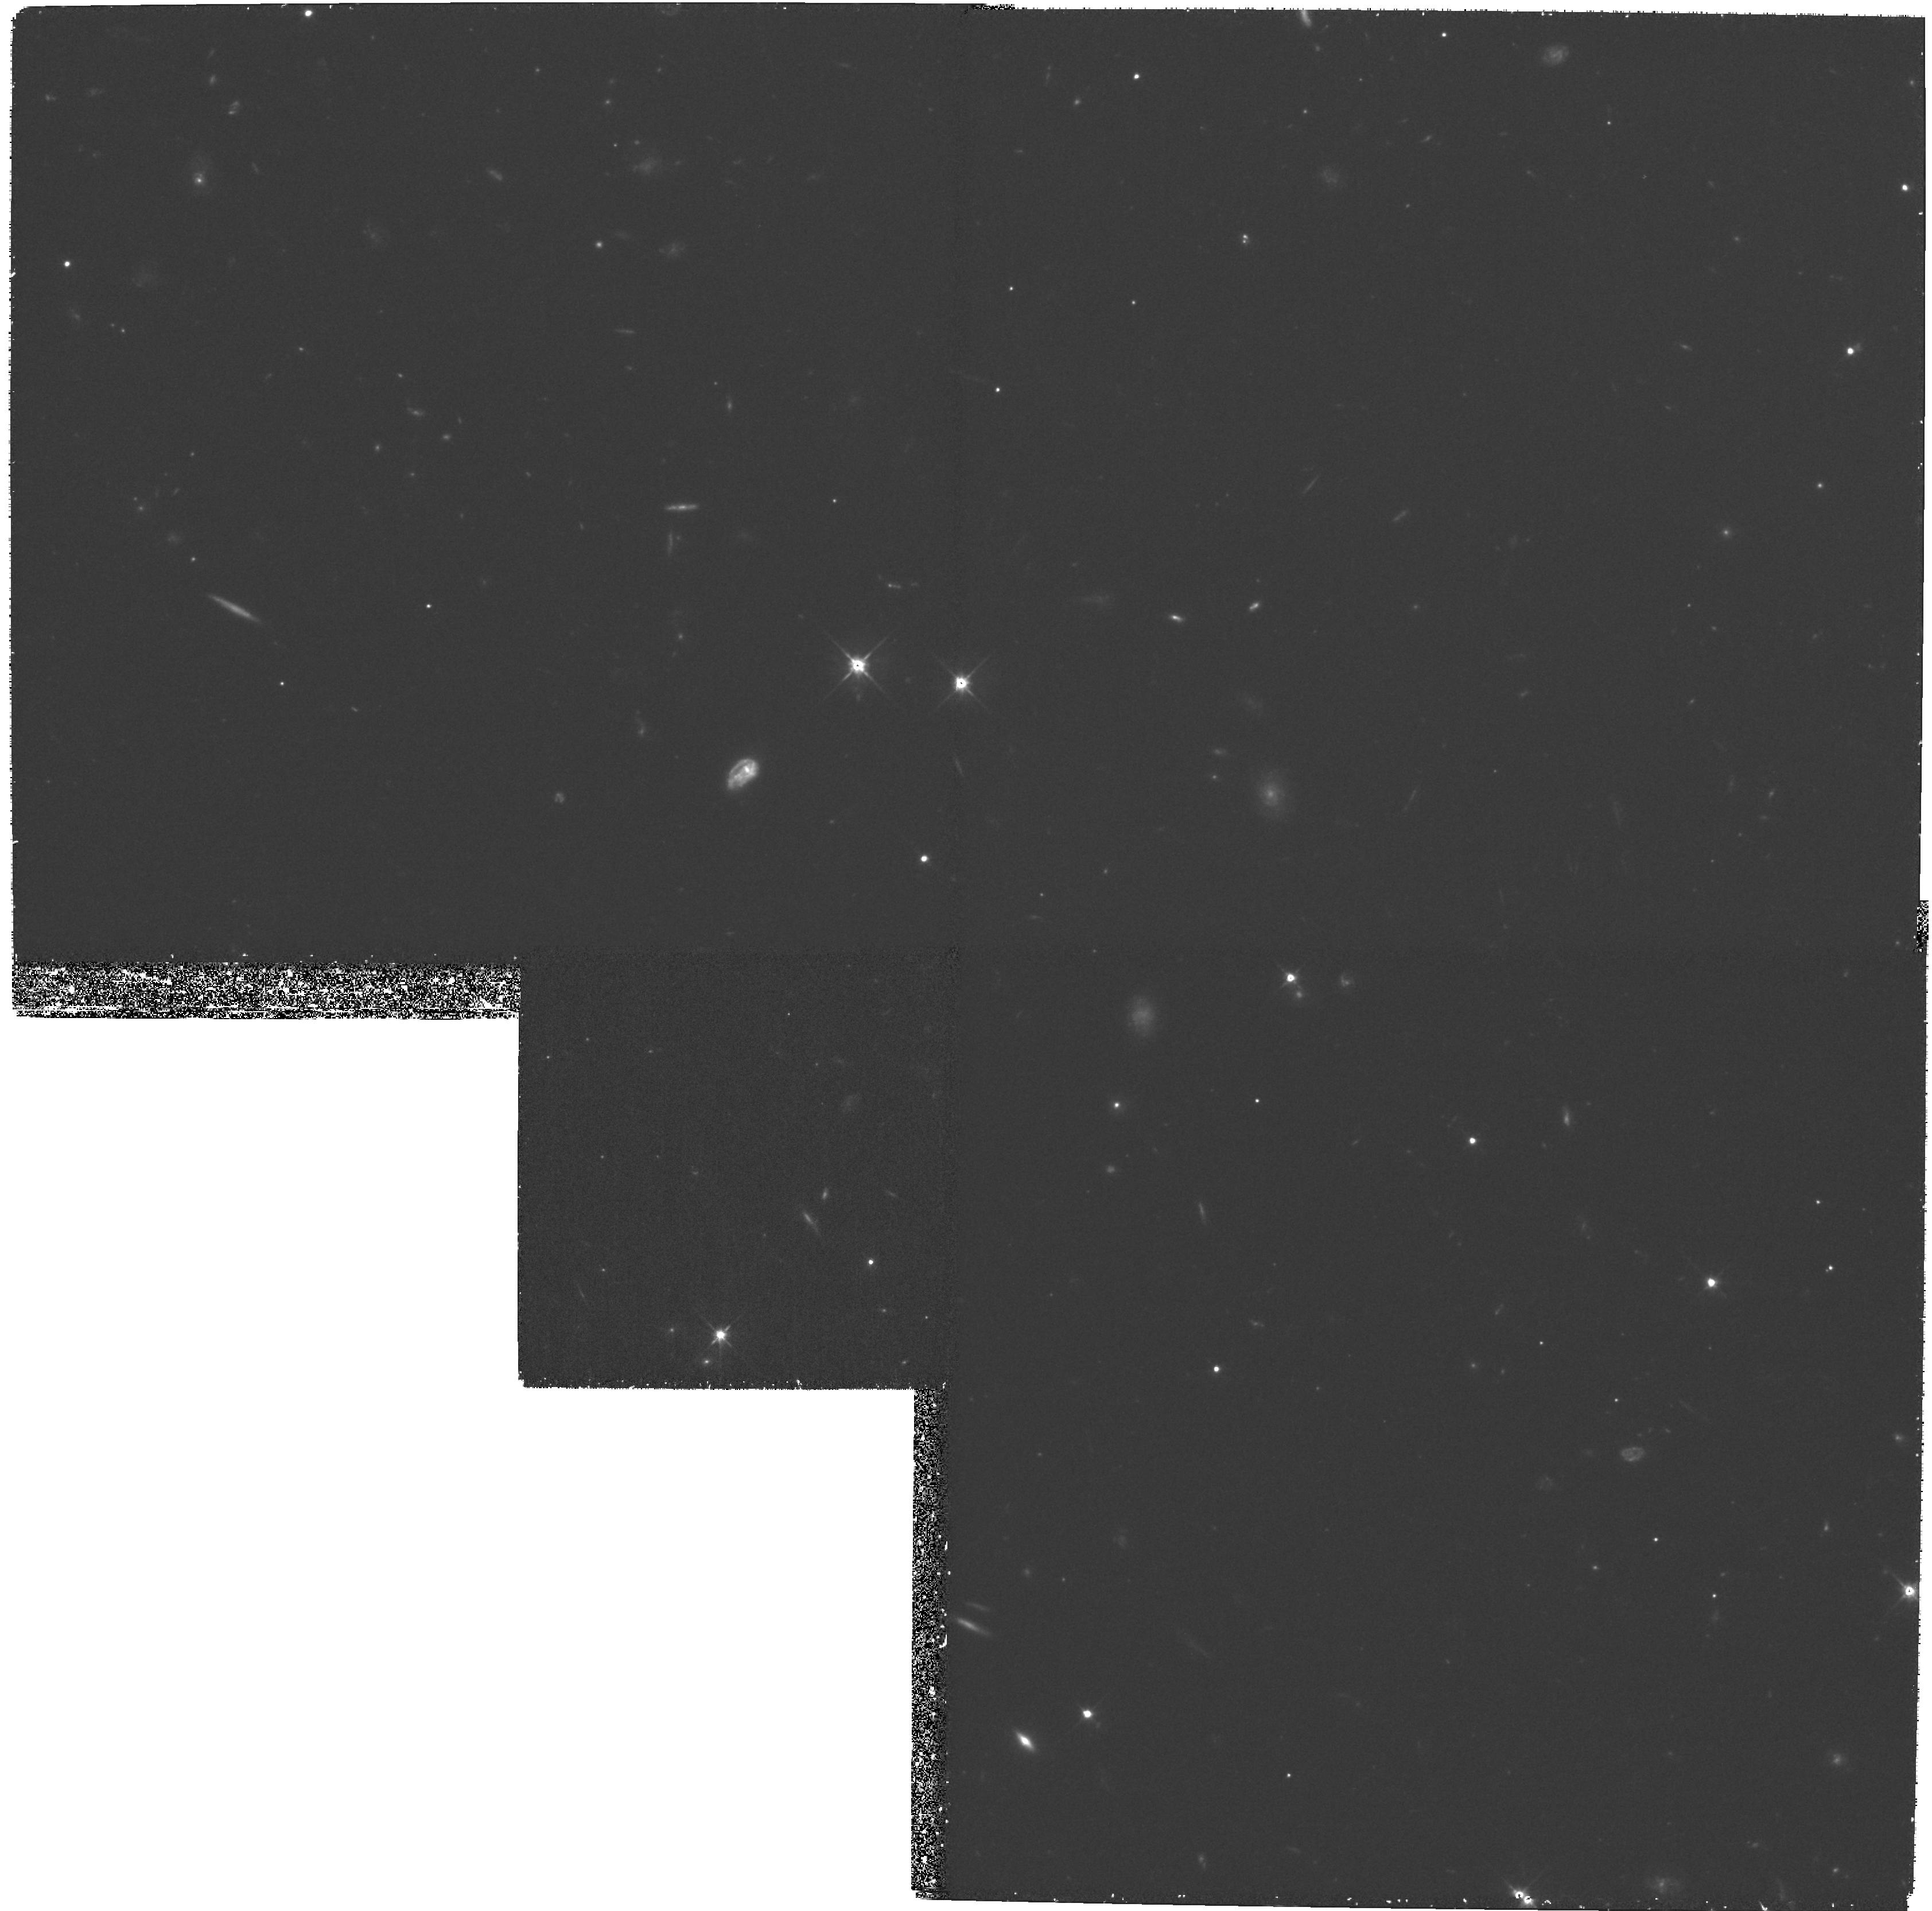
Target: GAL-CLUS-3C336-POS5
Instrument: WFPC2/PC
Filter: F606W
Exposure: 1.8 h
Observation ID: hst_8220_05_wfpc2_pc_f606w_u5gt05

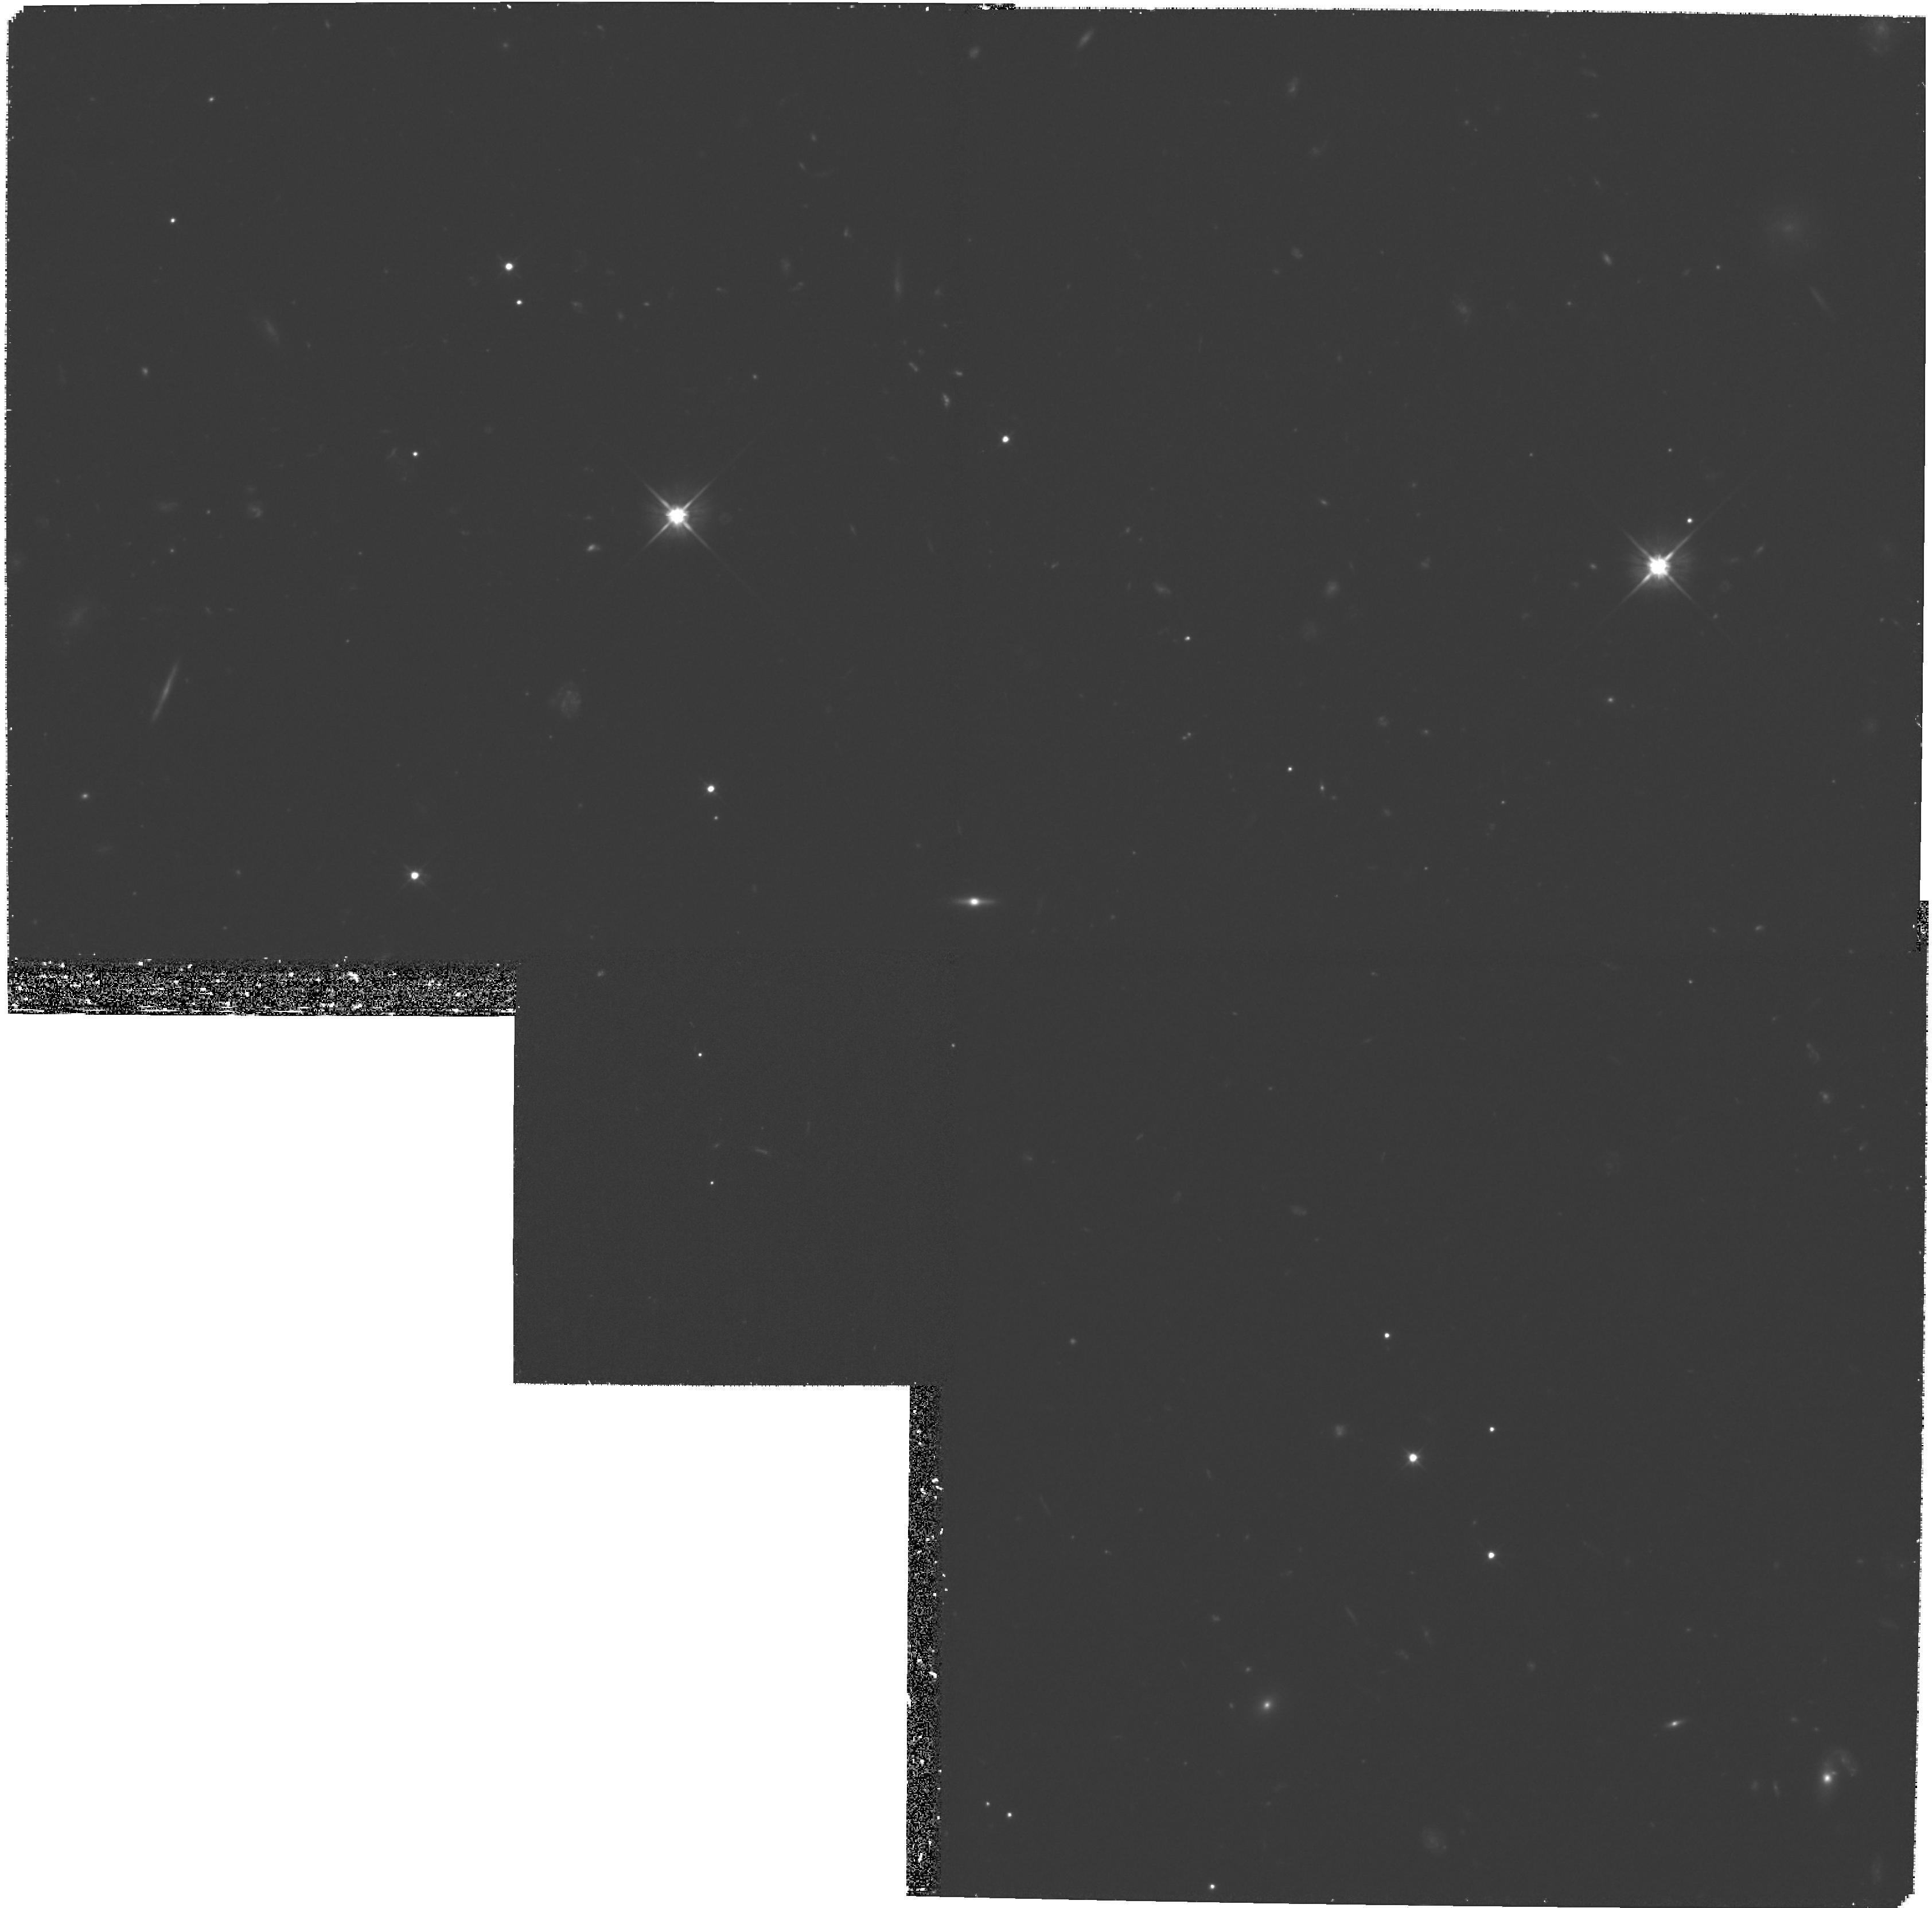
Target: GAL-CLUS-3C336-POS1
Instrument: WFPC2/PC
Filter: F606W
Exposure: 1.8 h
Observation ID: hst_8220_51_wfpc2_pc_f606w_u5gt51

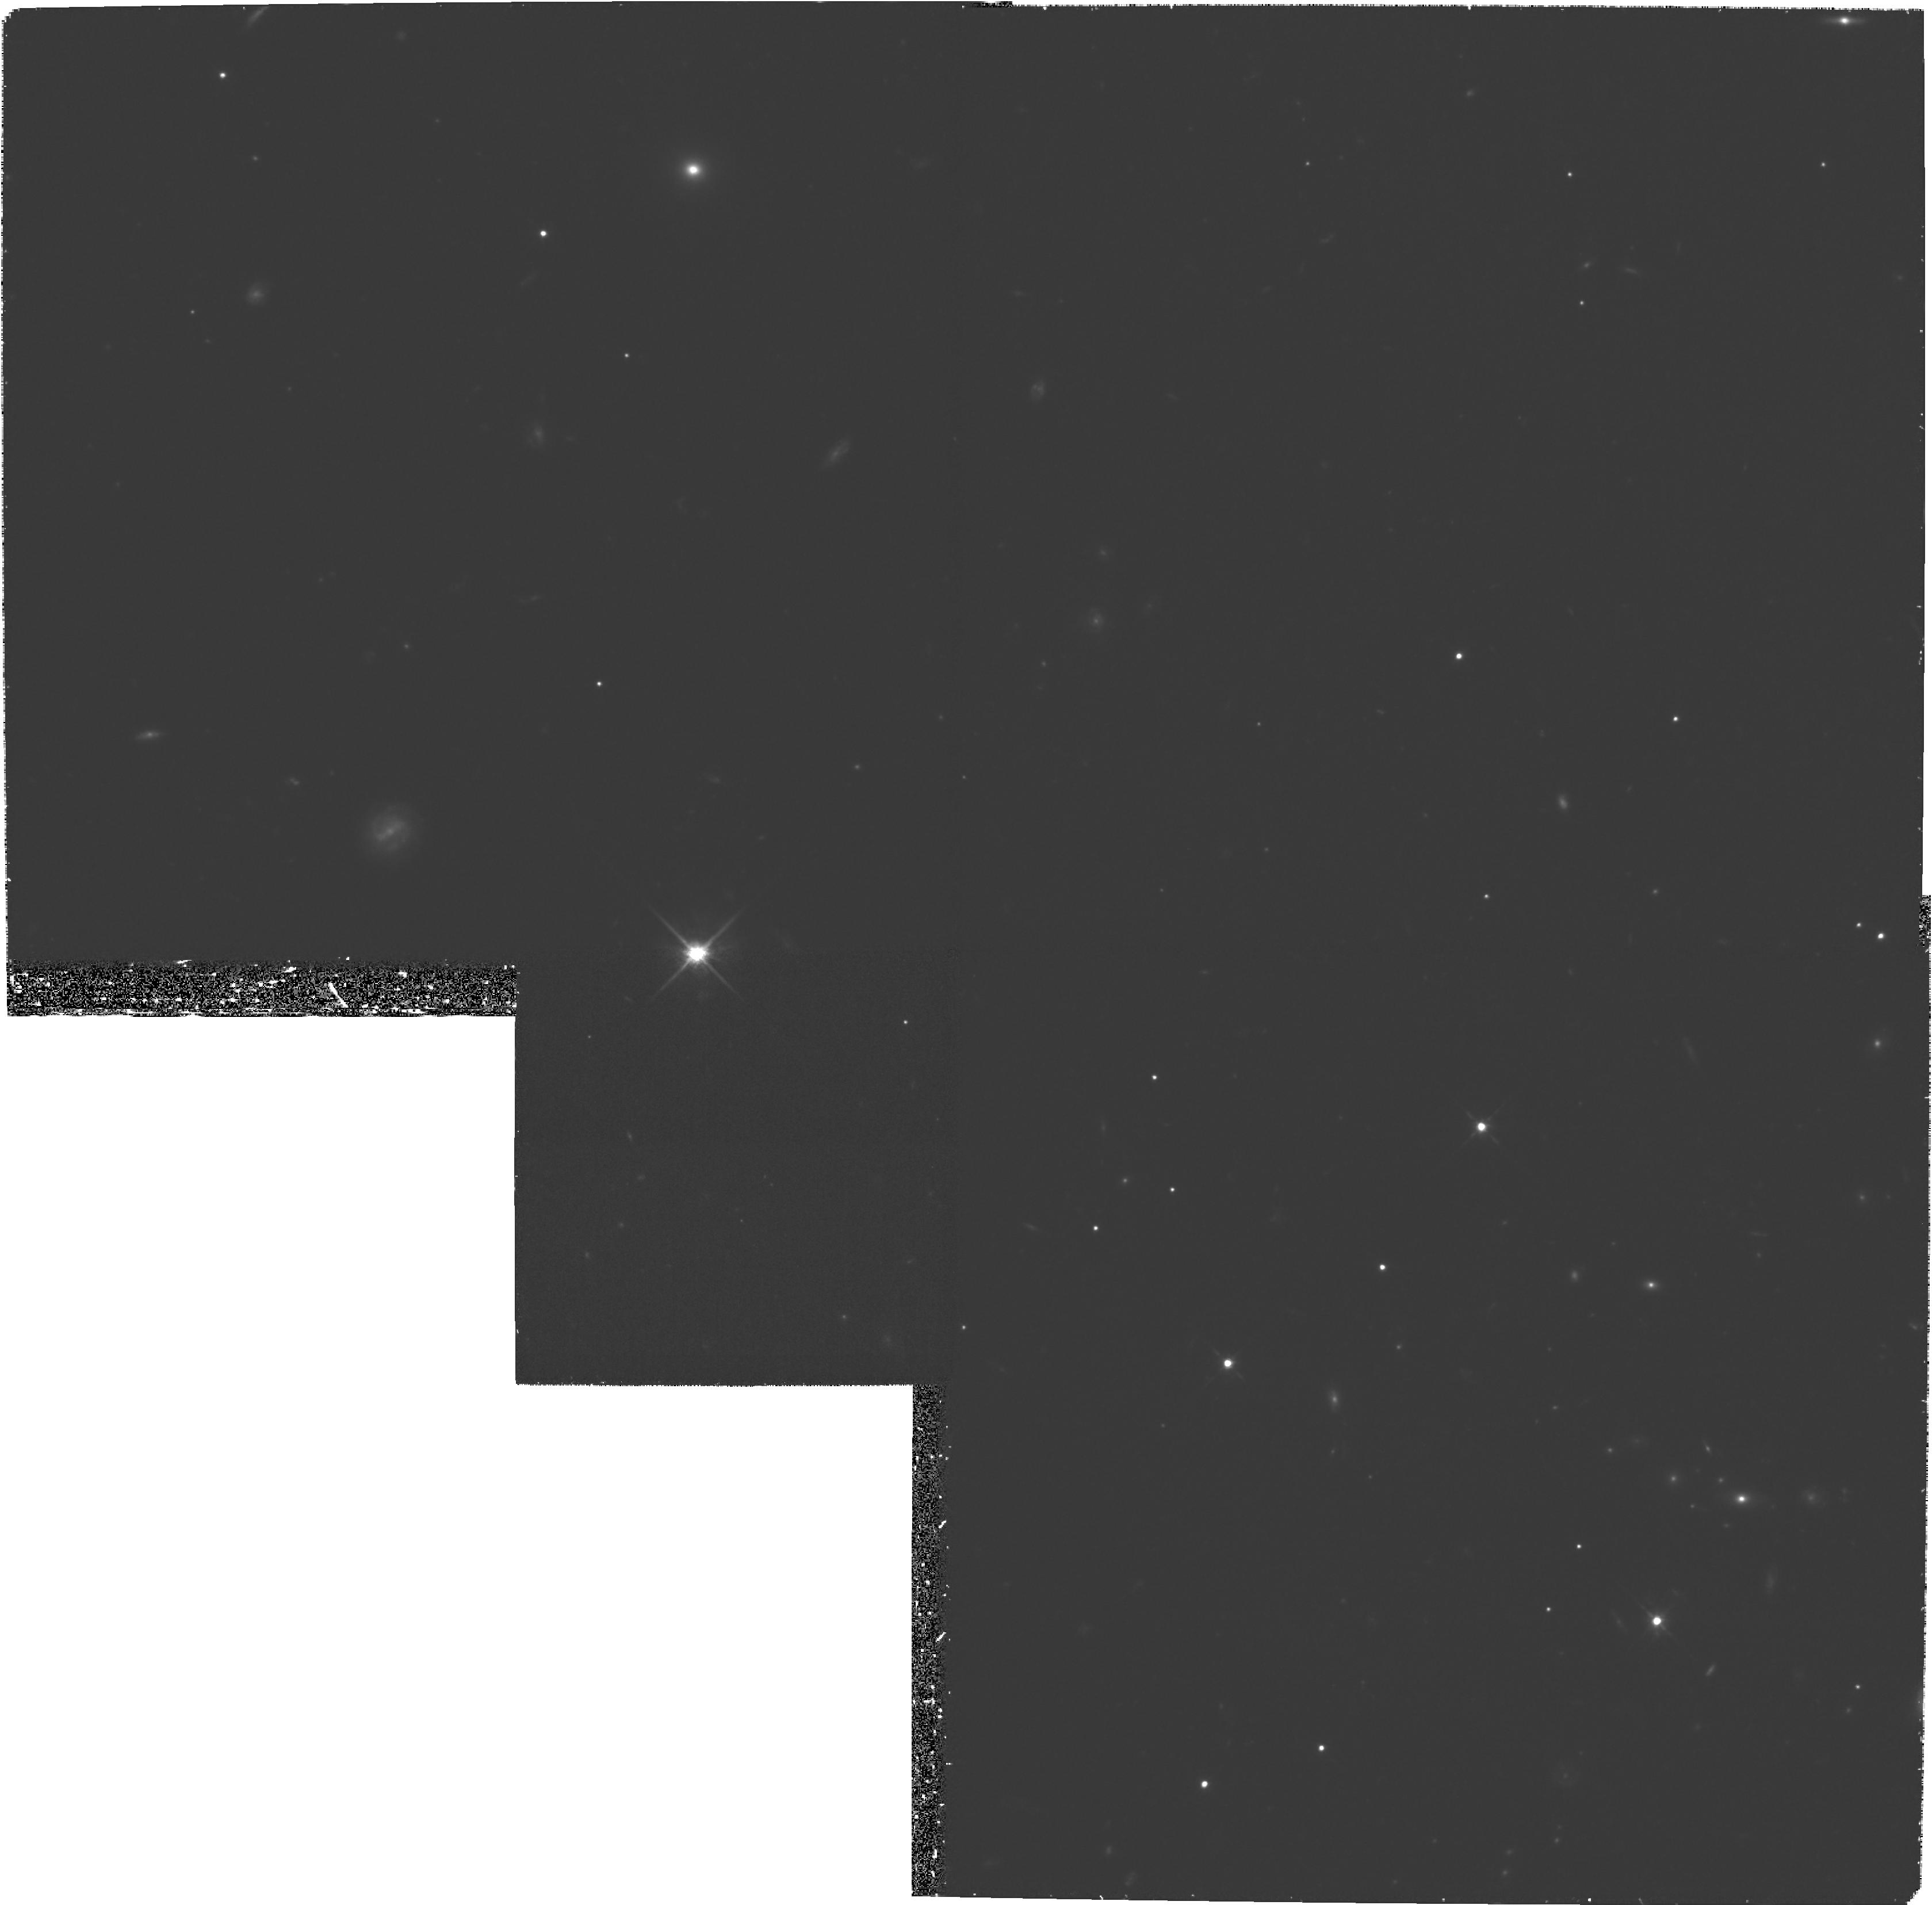
Target: GAL-CLUS-3C336-POS2
Instrument: WFPC2/PC
Filter: F814W
Exposure: 1.8 h
Observation ID: hst_8220_02_wfpc2_pc_f814w_u5gt02

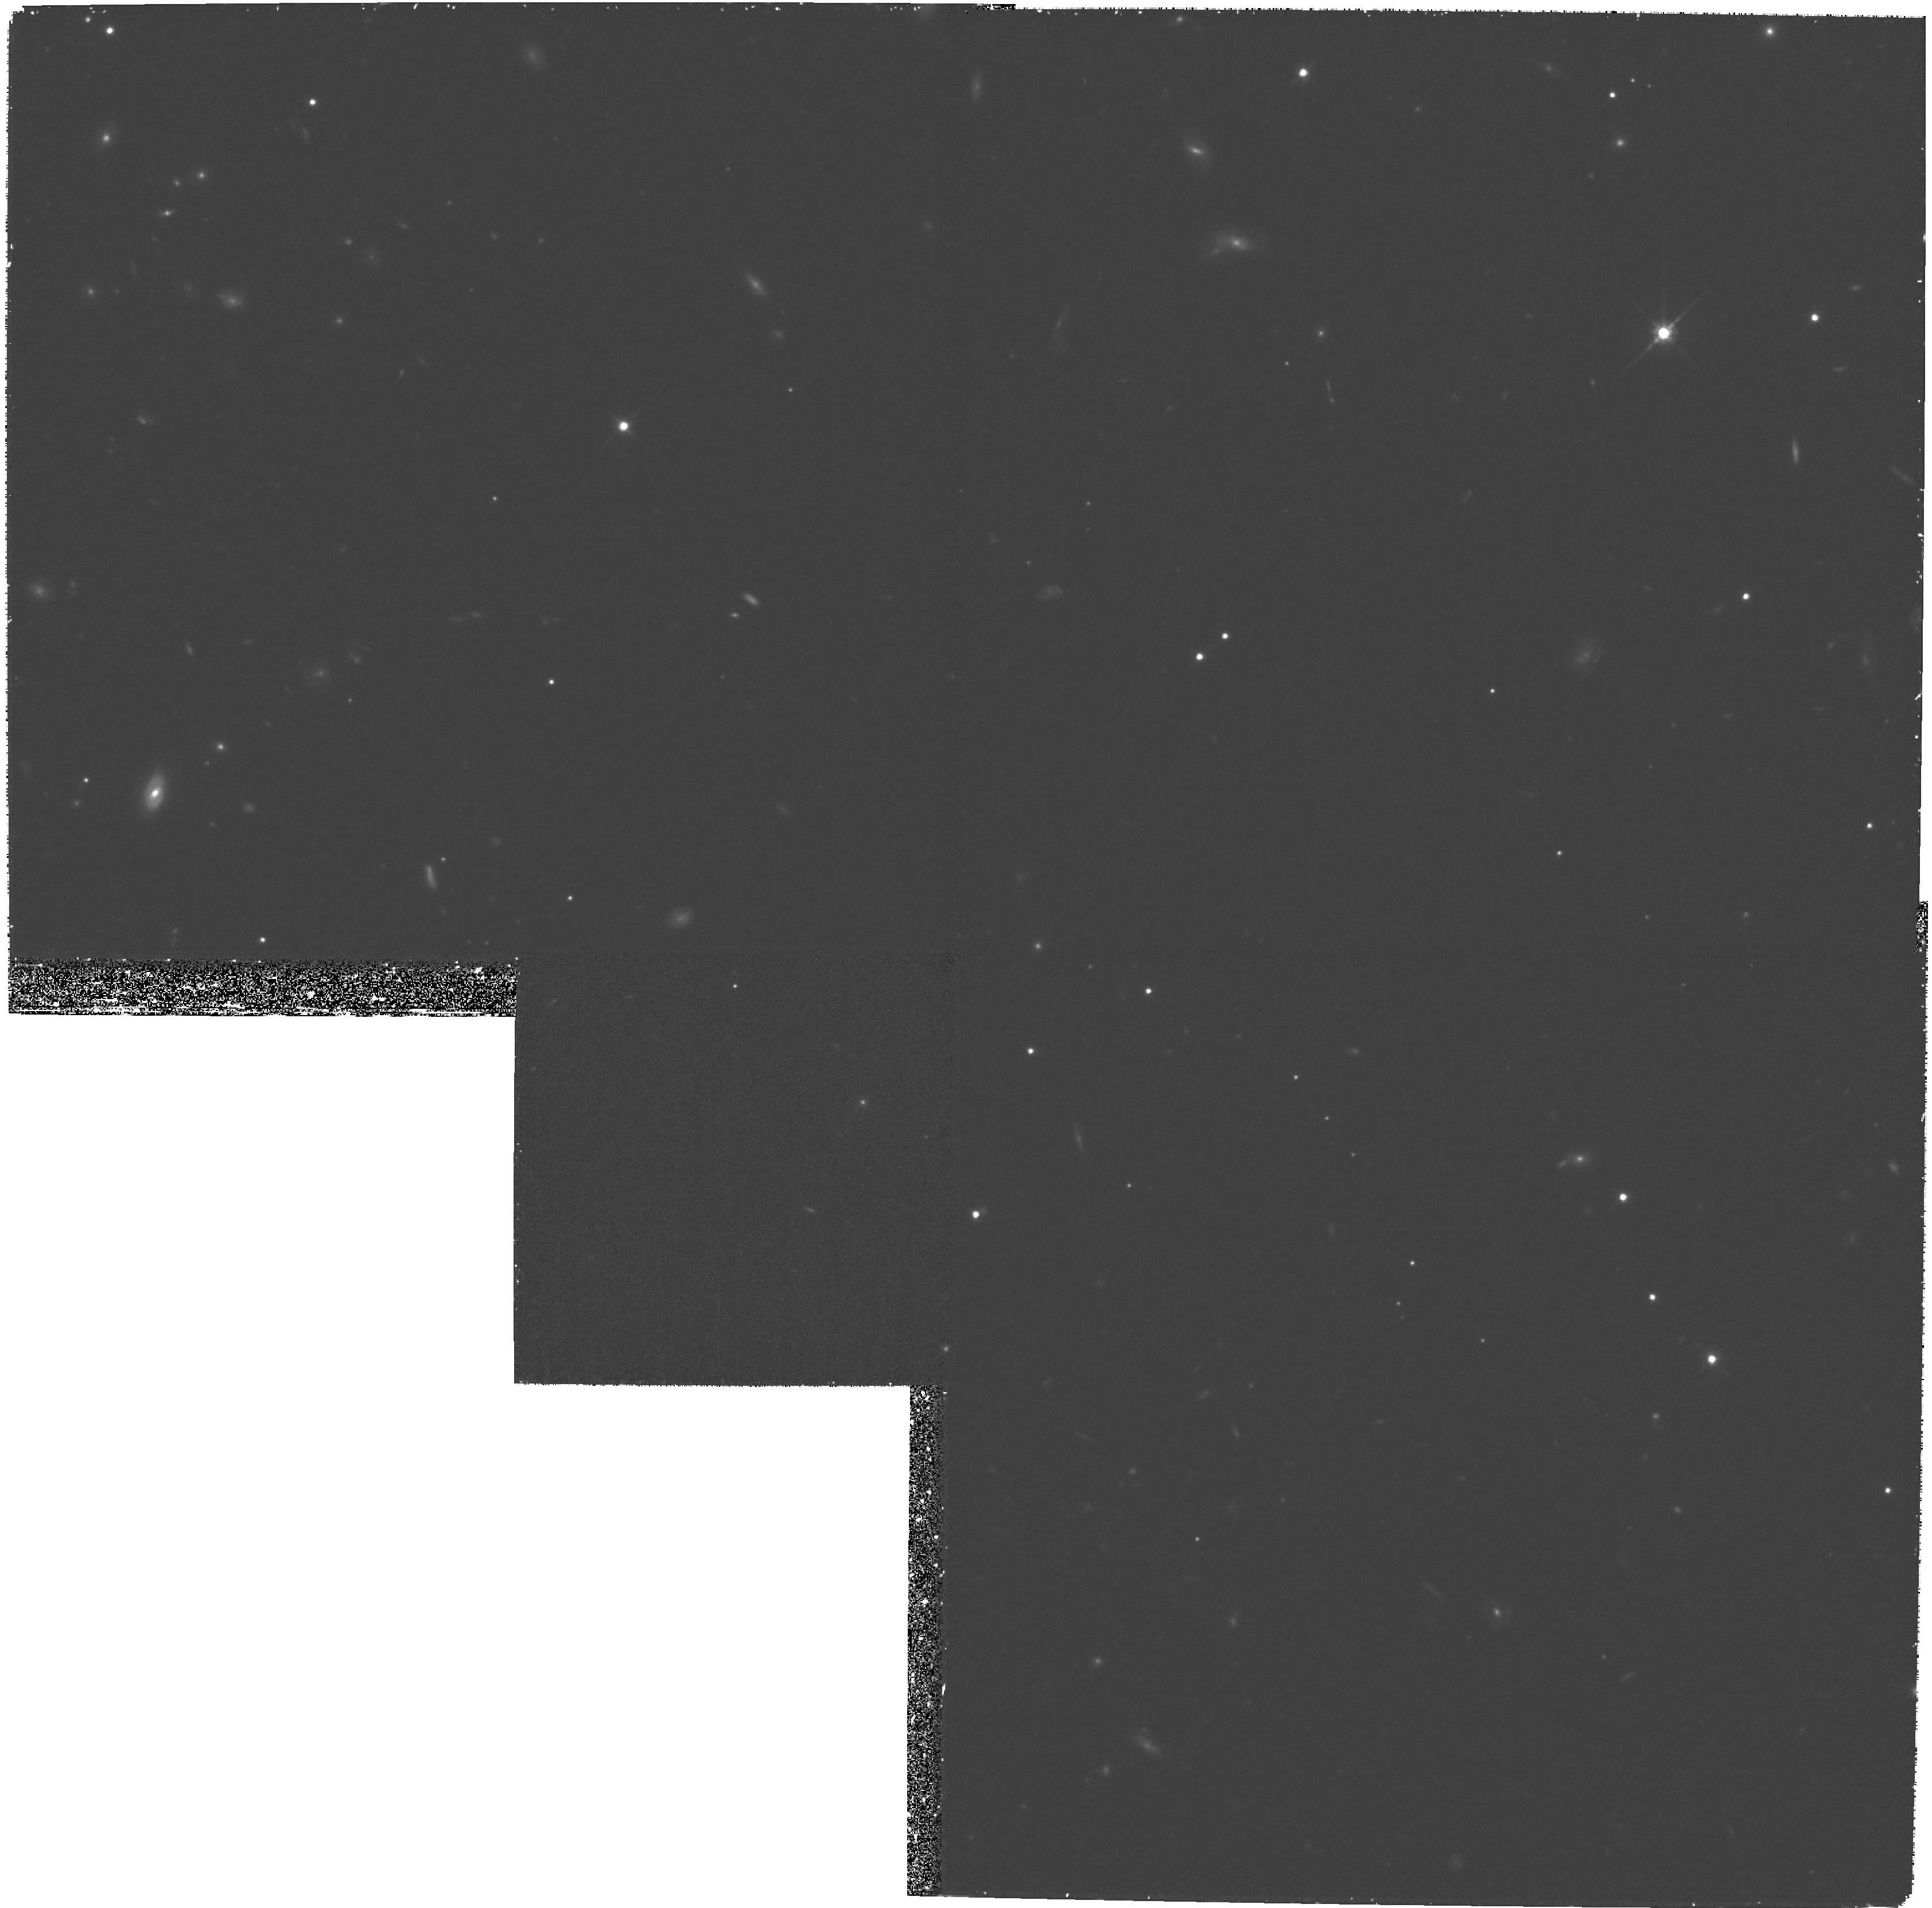
Target: GAL-CLUS-3C336-POS6
Instrument: WFPC2/PC
Filter: F814W
Exposure: 1.8 h
Observation ID: hst_8220_06_wfpc2_pc_f814w_u5gt06

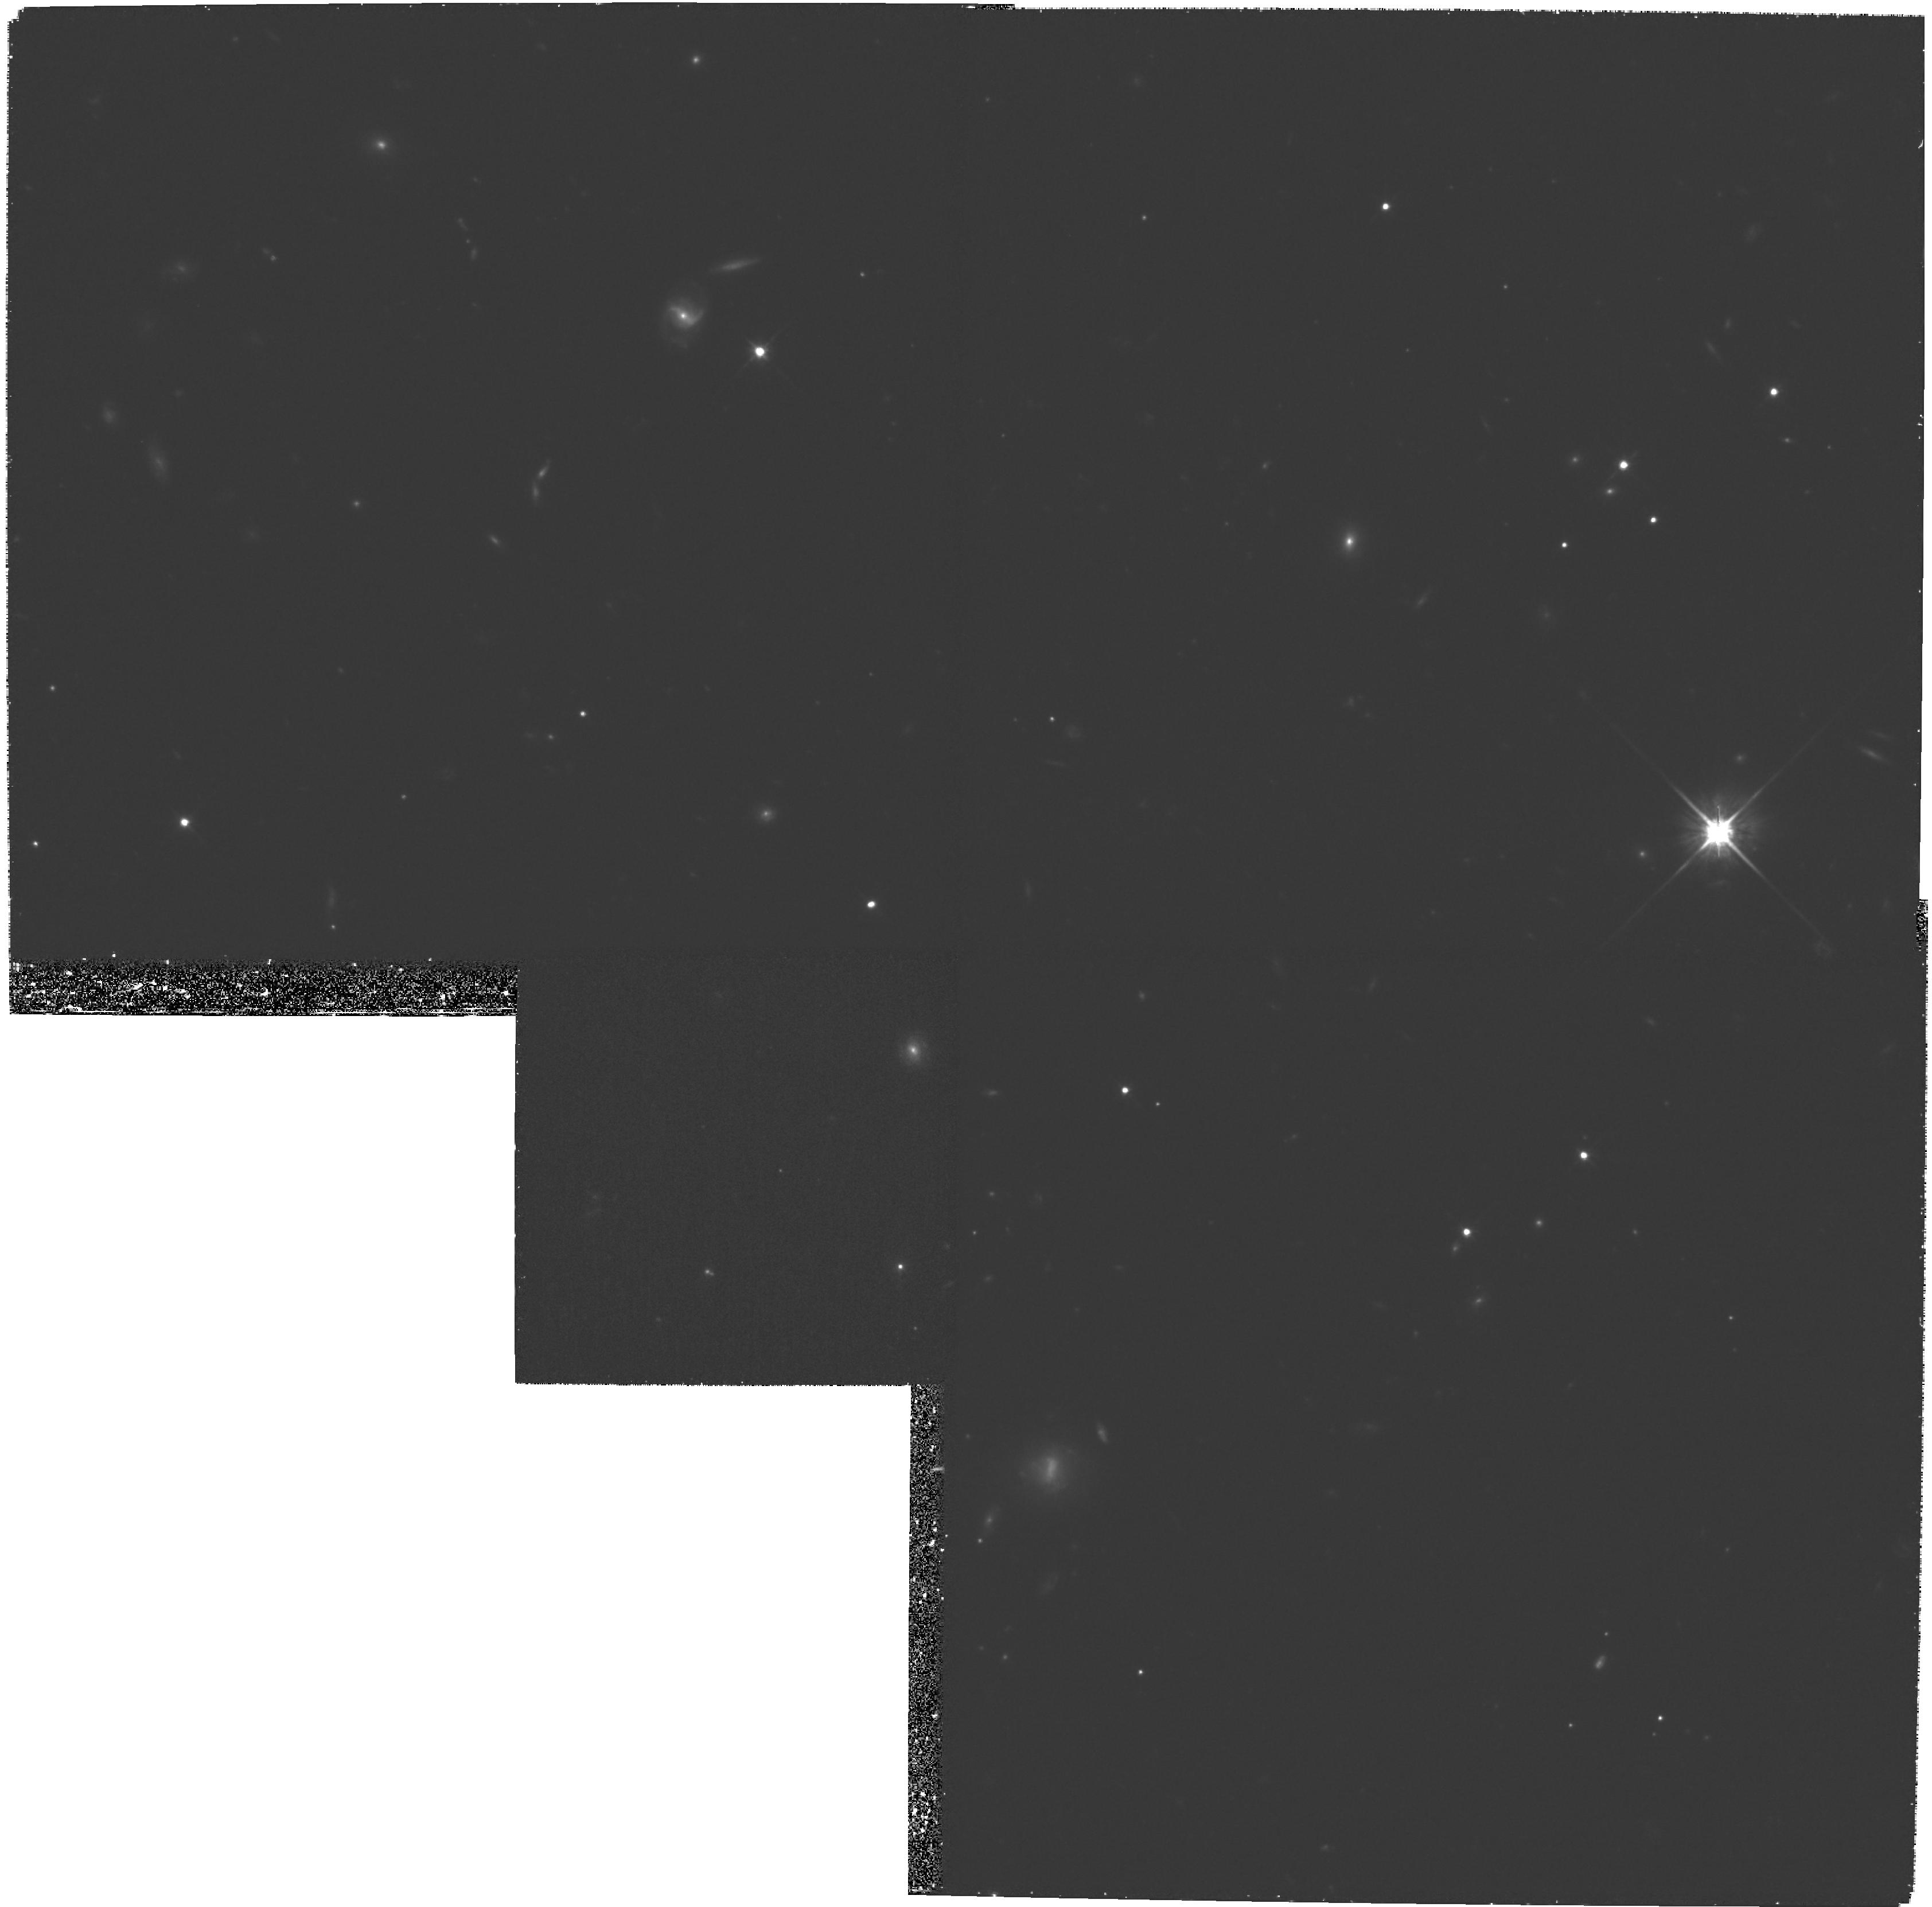
Target: GAL-CLUS-3C336-POS4
Instrument: WFPC2/PC
Filter: F814W
Exposure: 1.8 h
Observation ID: hst_8220_04_wfpc2_pc_f814w_u5gt04

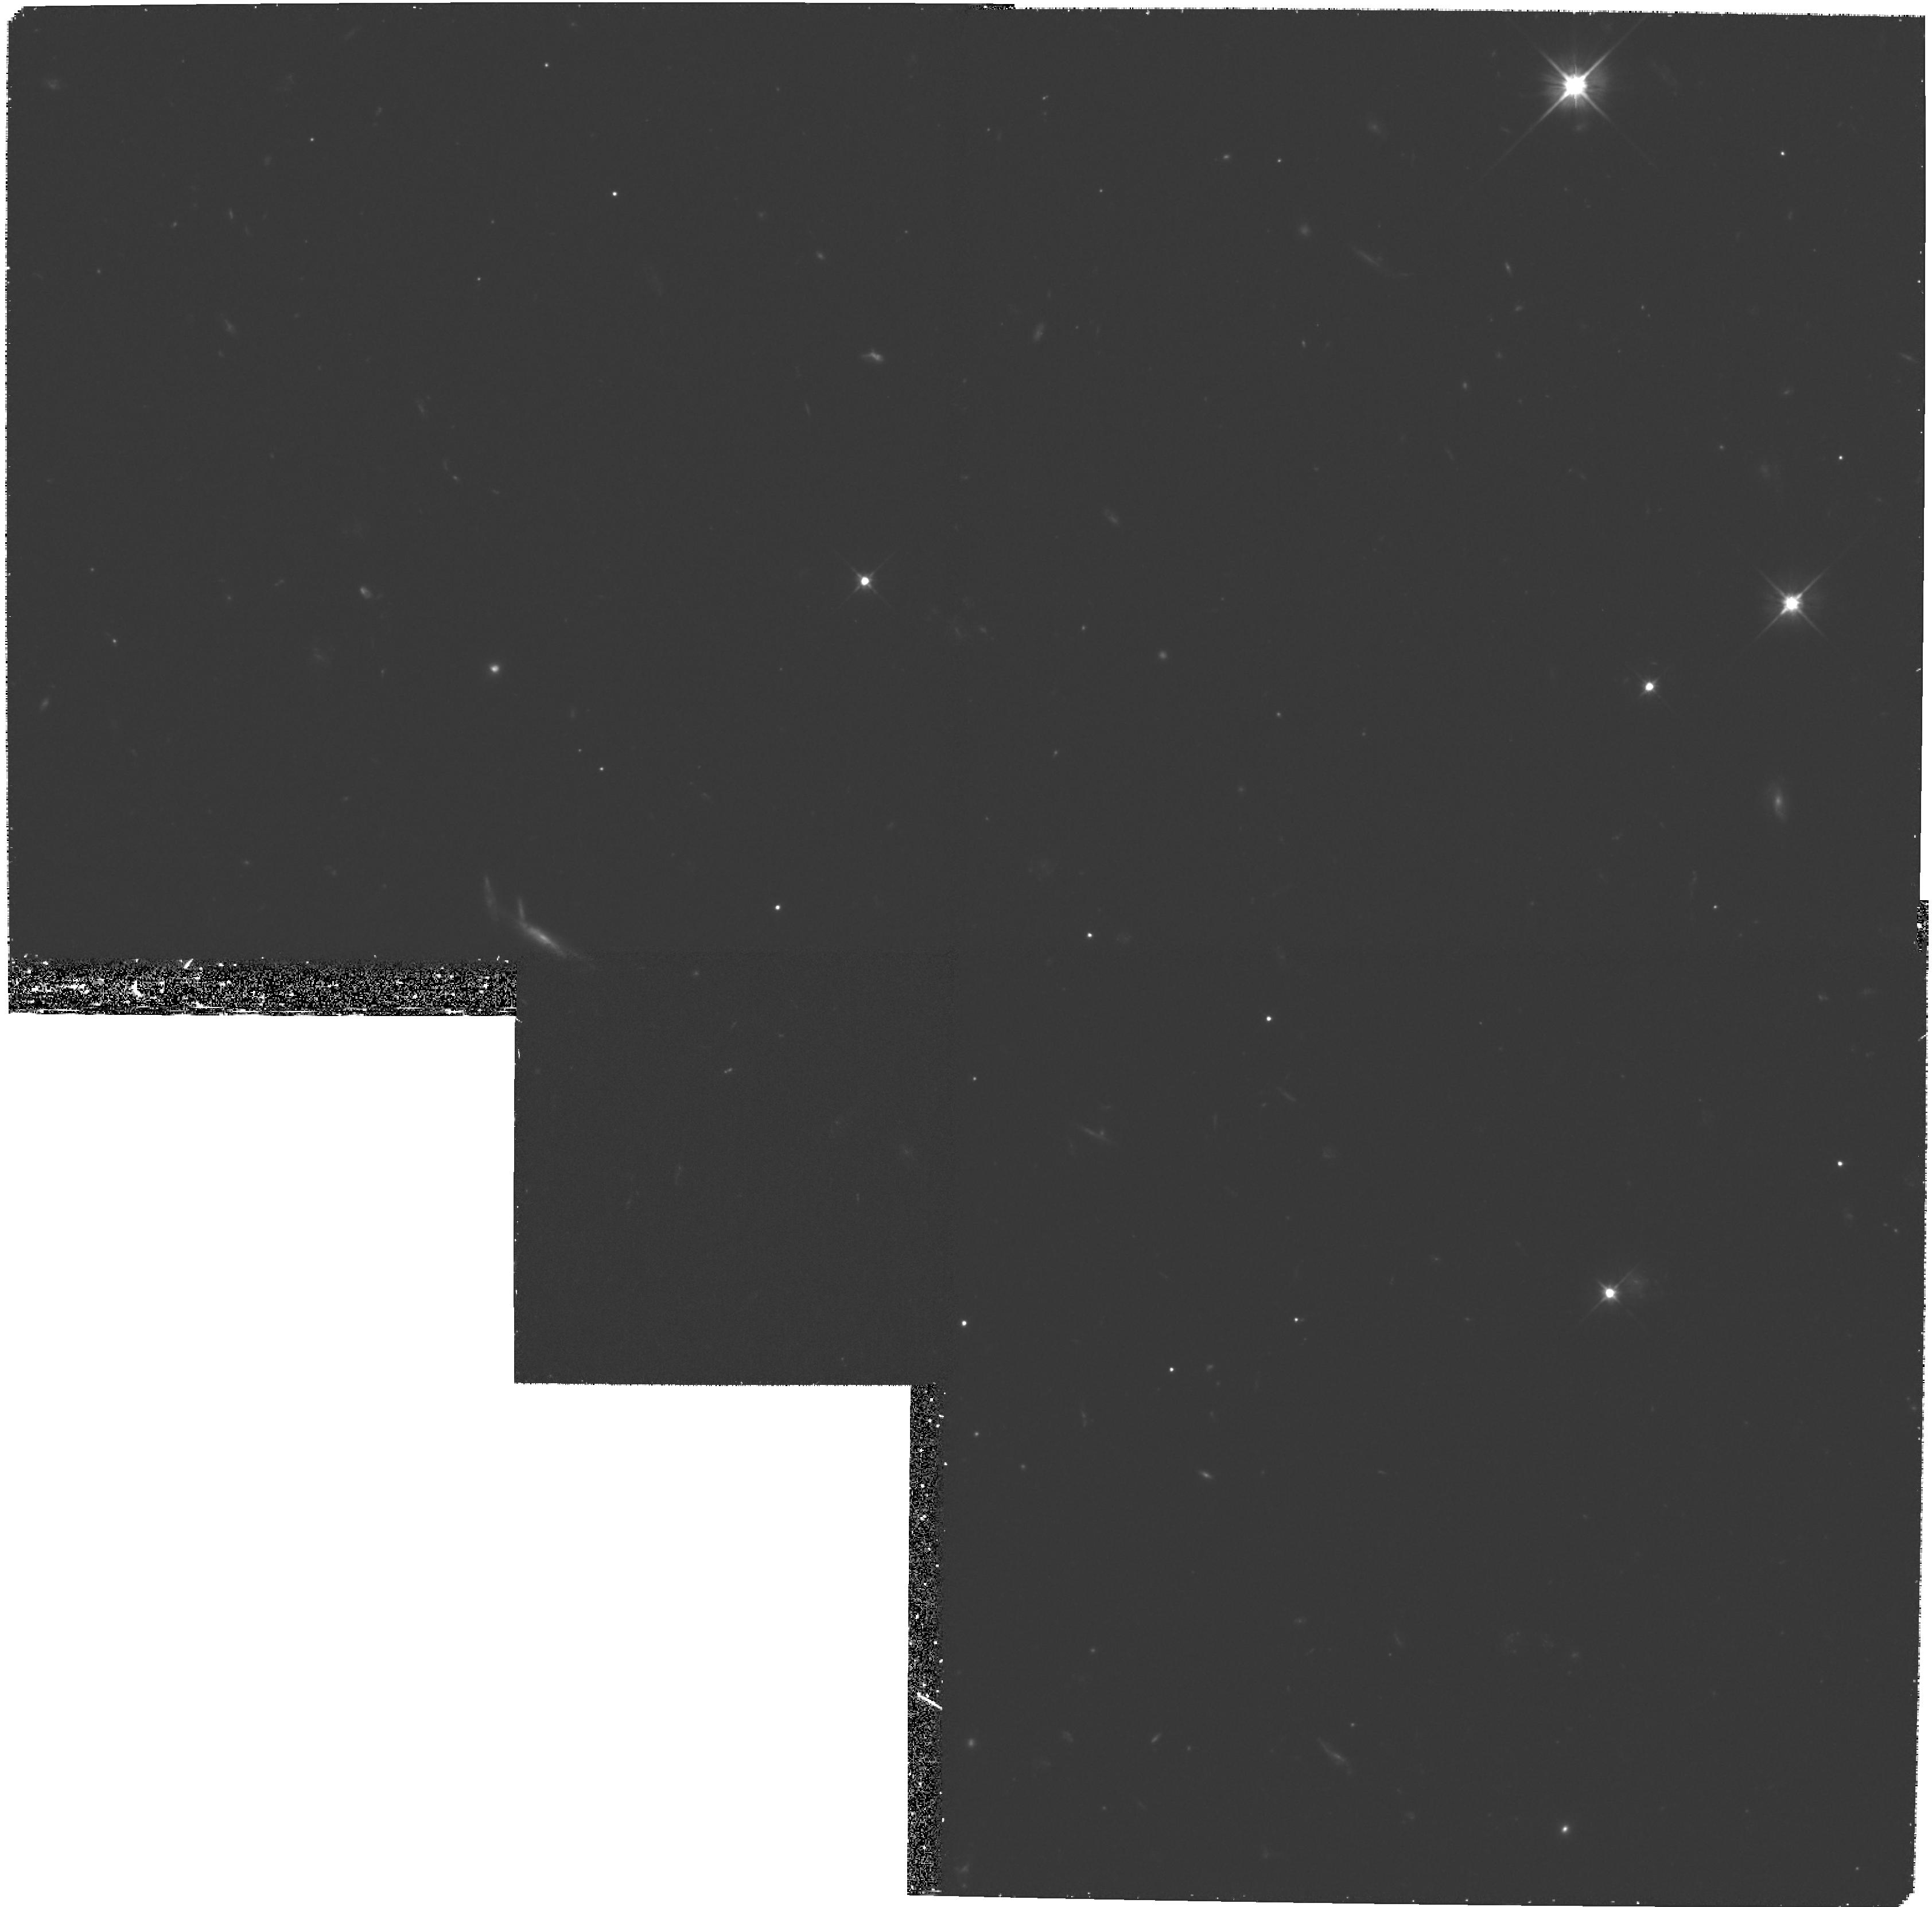
Target: GAL-CLUS-3C336-POS3
Instrument: WFPC2/PC
Filter: F606W
Exposure: 1.8 h
Observation ID: hst_8220_03_wfpc2_pc_f606w_u5gt03

Galaxy M/L Ratios, the Morphology-Density Relation, and Weak Lensing in the z=0.93 Cluster of 3C336 (PI: Franx, Marijn)

We propose to obtain a deep mosaic of WFPC2 images for the radio selected cluster around 3C336 at z=0.93. This proposal is the last part of a program to take large HST WFPC2 mosaics of distant clusters. We augment the HST mosaics of the clusters with extensive ground-based spectroscopy and imaging from the Keck, MMT, ESO-VLT, NTT, and WHT telescopes. The large areal coverage in high-z clusters is essential for studying the whole cluster population, and for determining radial gradients in their properties. We have the following scientific goals: (i) Use the Fundamental Plane of early-type galaxies to measure the evolution of M/L ratios out to z=1, putting strong constraints on the (star) formation epoch of early-type galaxies. (ii) Determine the density-morphology relation at z=1, and its evolution from z=0 to z=1. The radial distributions of starburst and post-starburst galaxies, as well as galaxy mergers, will be of particular interest. (iii) Use weak lensing to derive the detailed mass distribution of the cluster. 3C336 is well suited because it is a massive, high redshift cluster, with a measured velocity dispersion. It will provide great leverage on galactic evolutionary studies because of its high redshift. The fully processed mosaic of this cluster, covering 5*5 arcmin (1.5times1.5h^-2 Mpc), will be made available to the astronomical community, with our other cluster mosaics at z=0.33, 0.58, and 0.83.